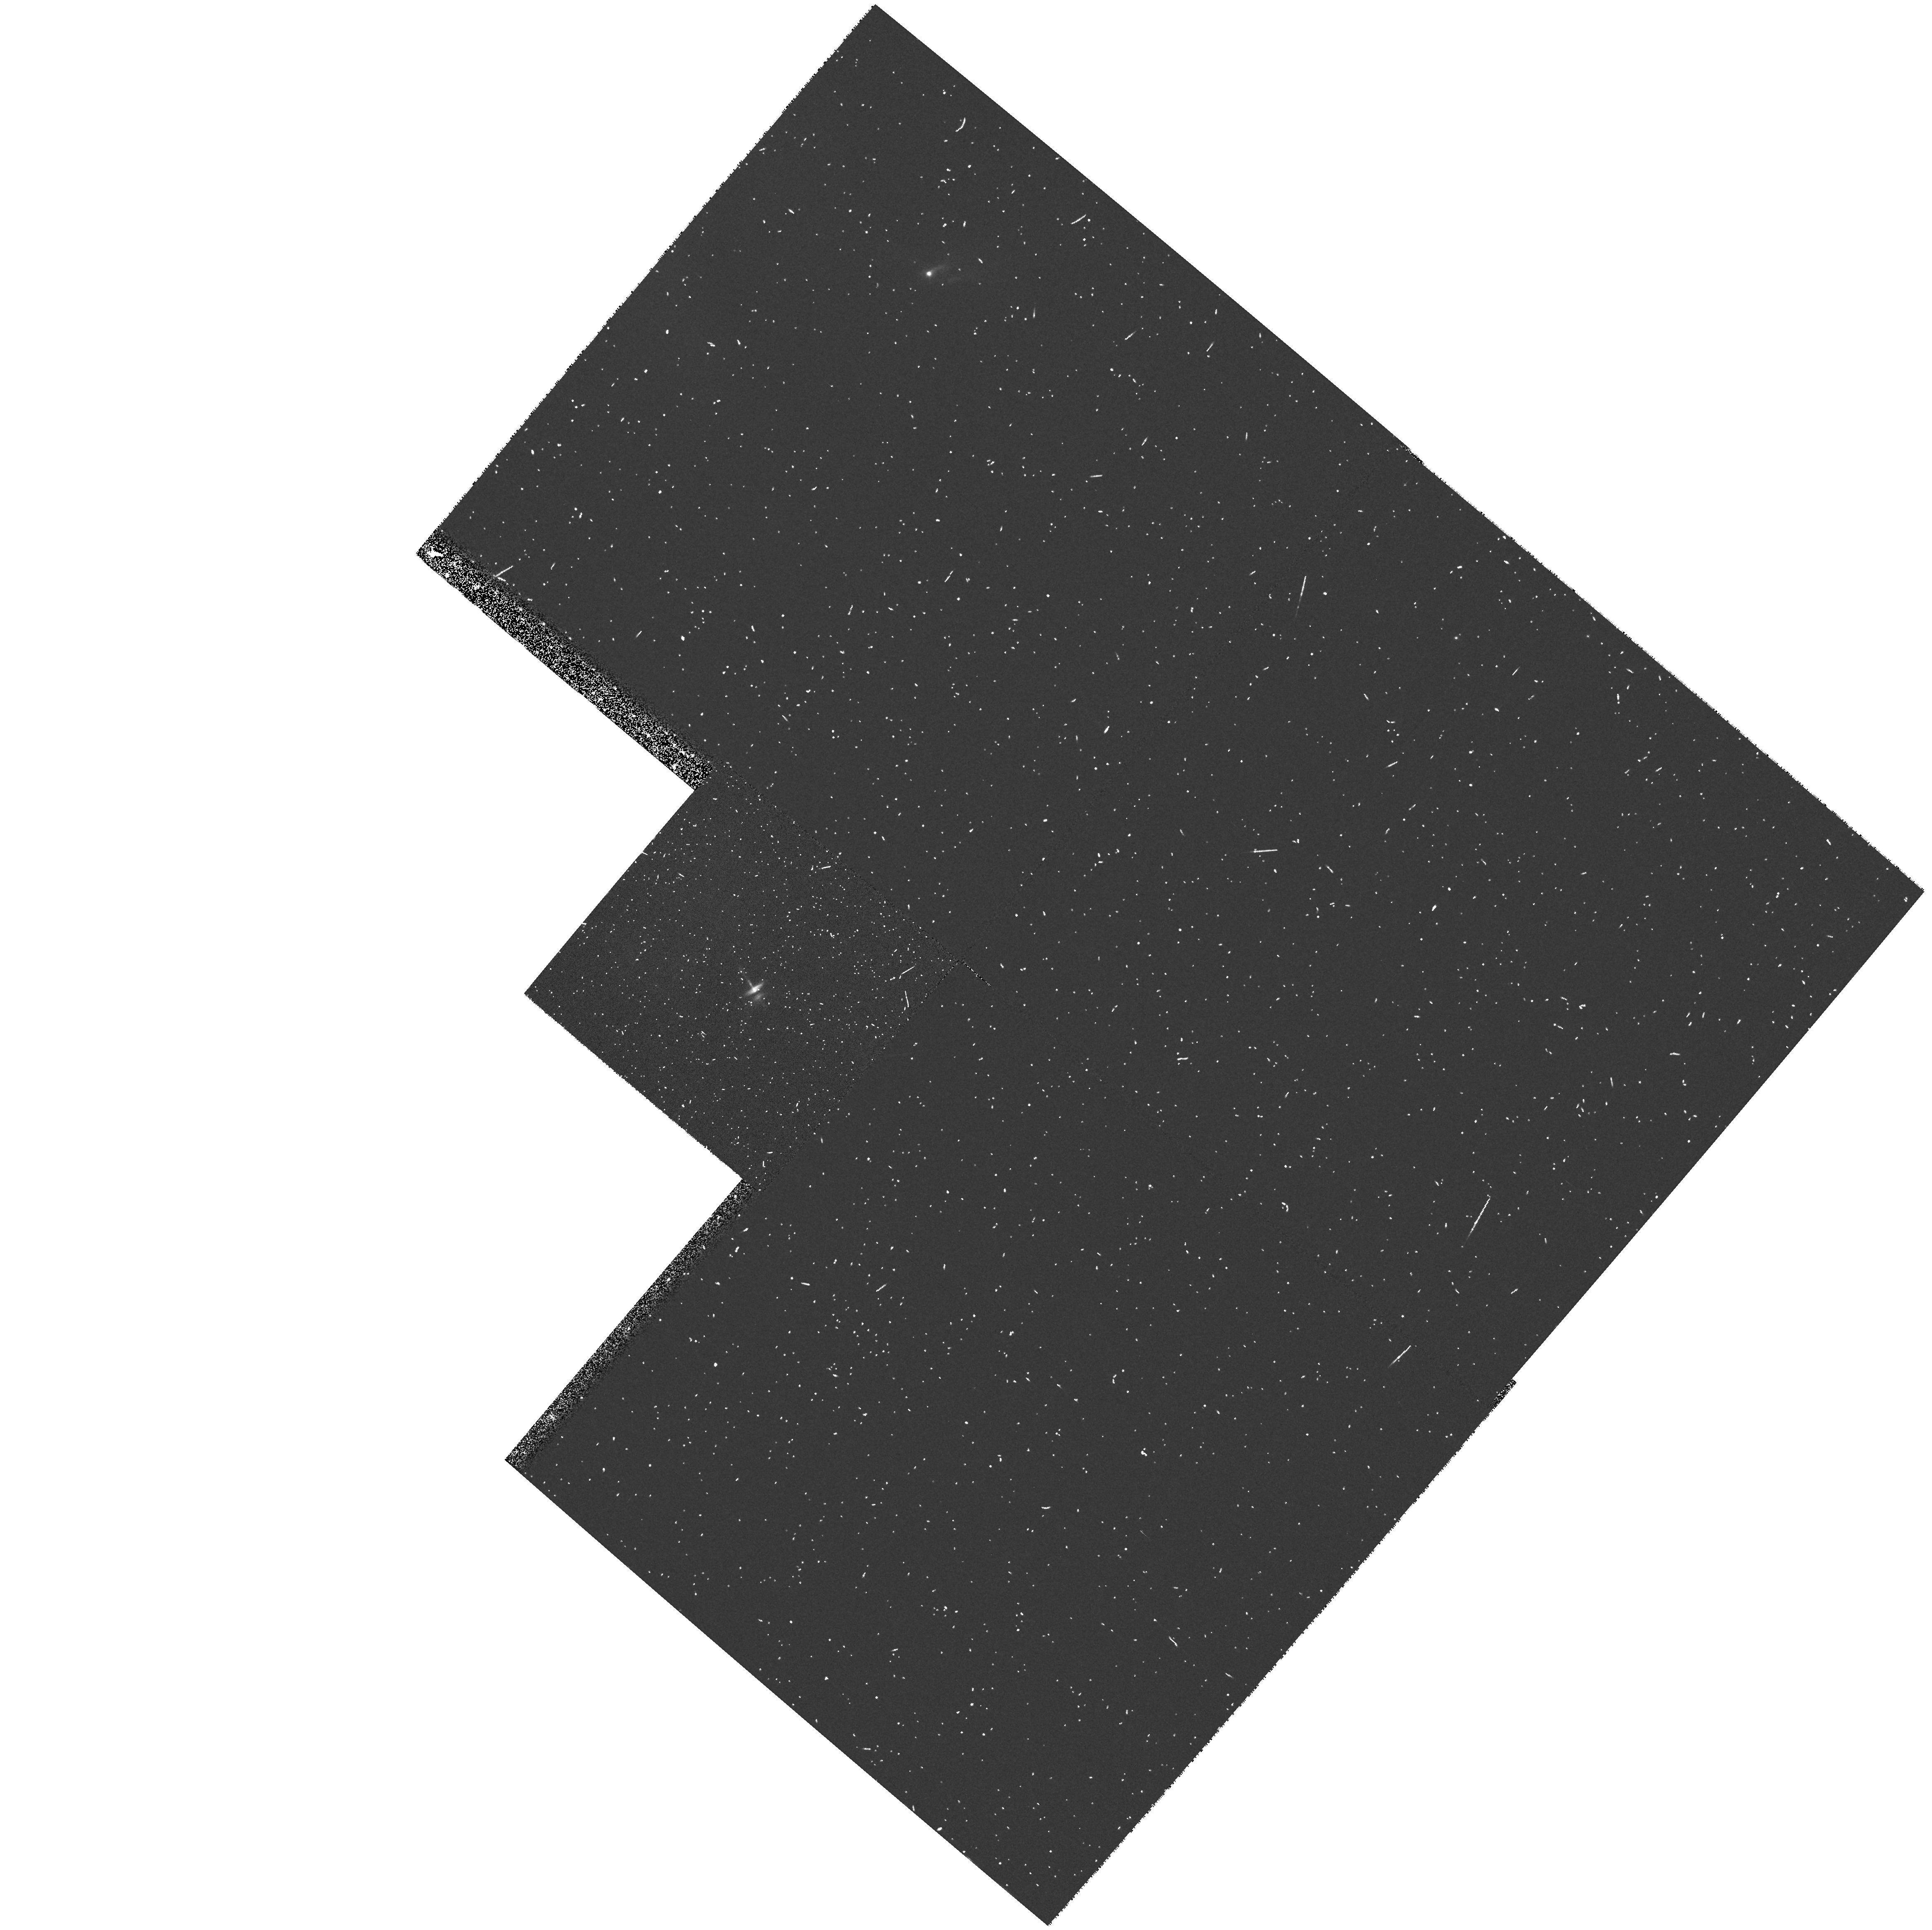
Target: HH-30
Instrument: WFPC2/PC
Filter: F555W
Exposure: 5 min
Observation ID: hst_6754_04_wfpc2_pc_f555w_u47004

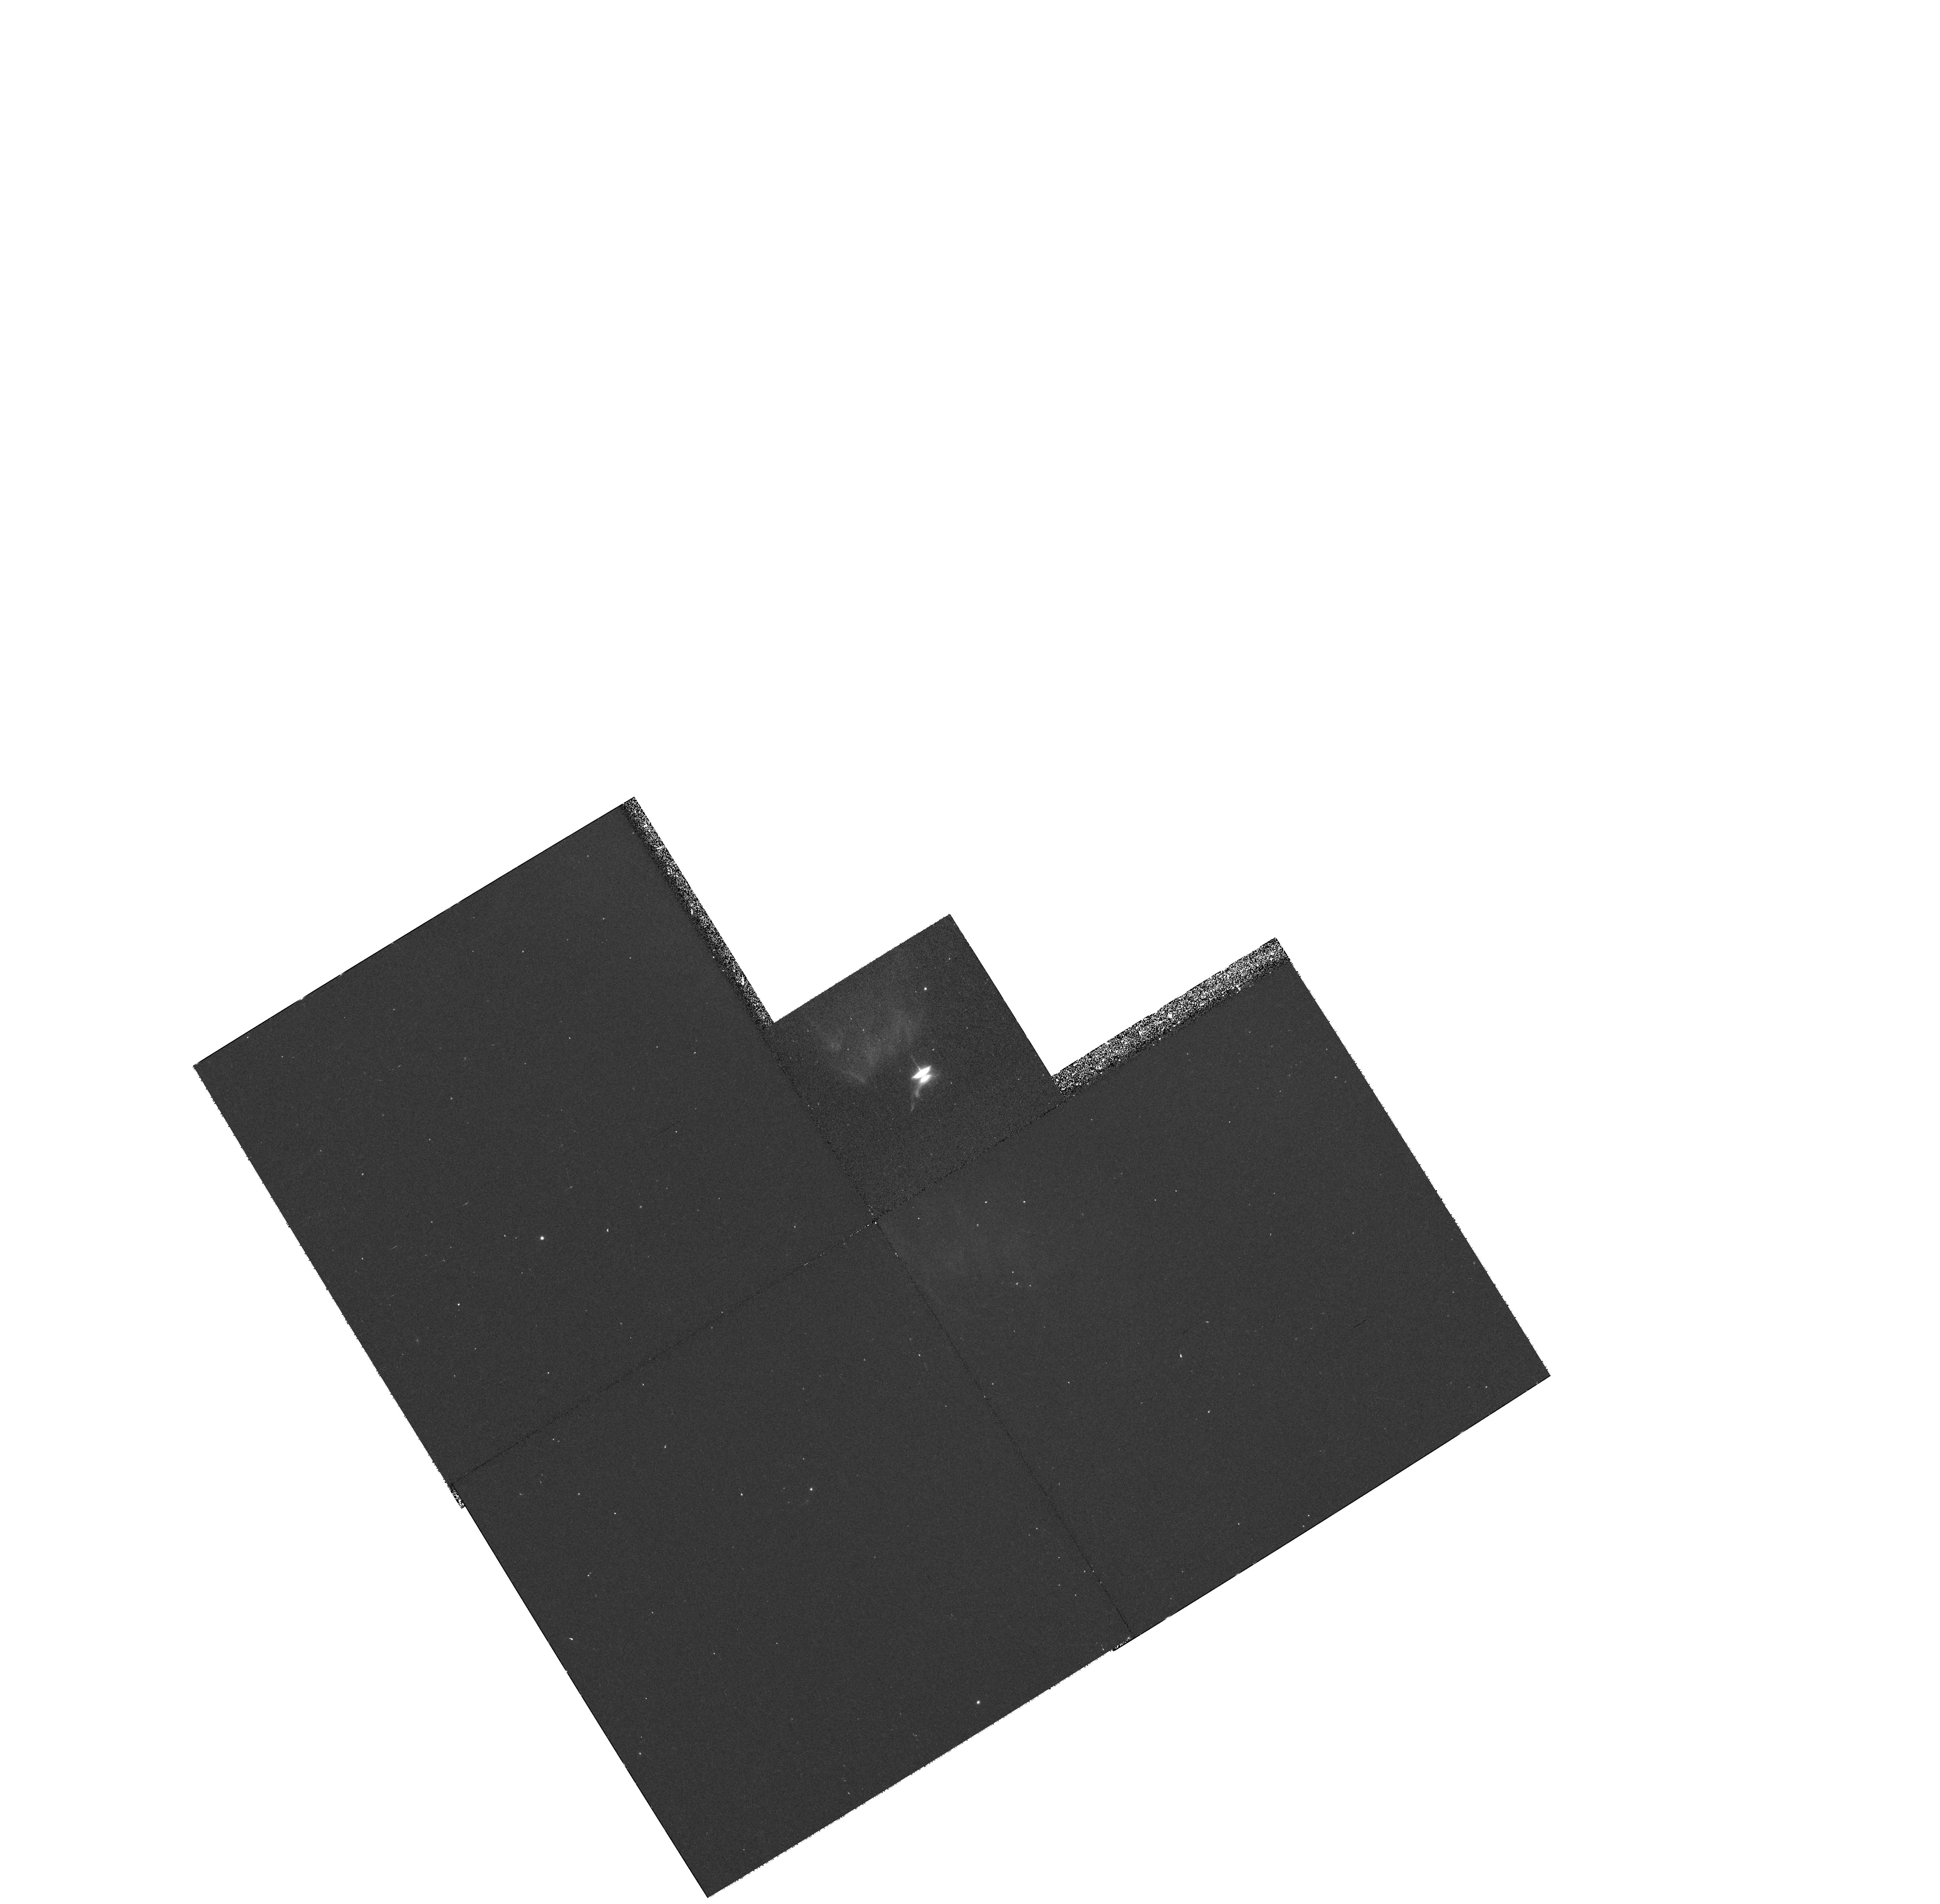
Target: HH-30
Instrument: WFPC2/PC
Filter: F814W
Exposure: 30 min
Observation ID: hst_6754_02_wfpc2_pc_f814w_u47002

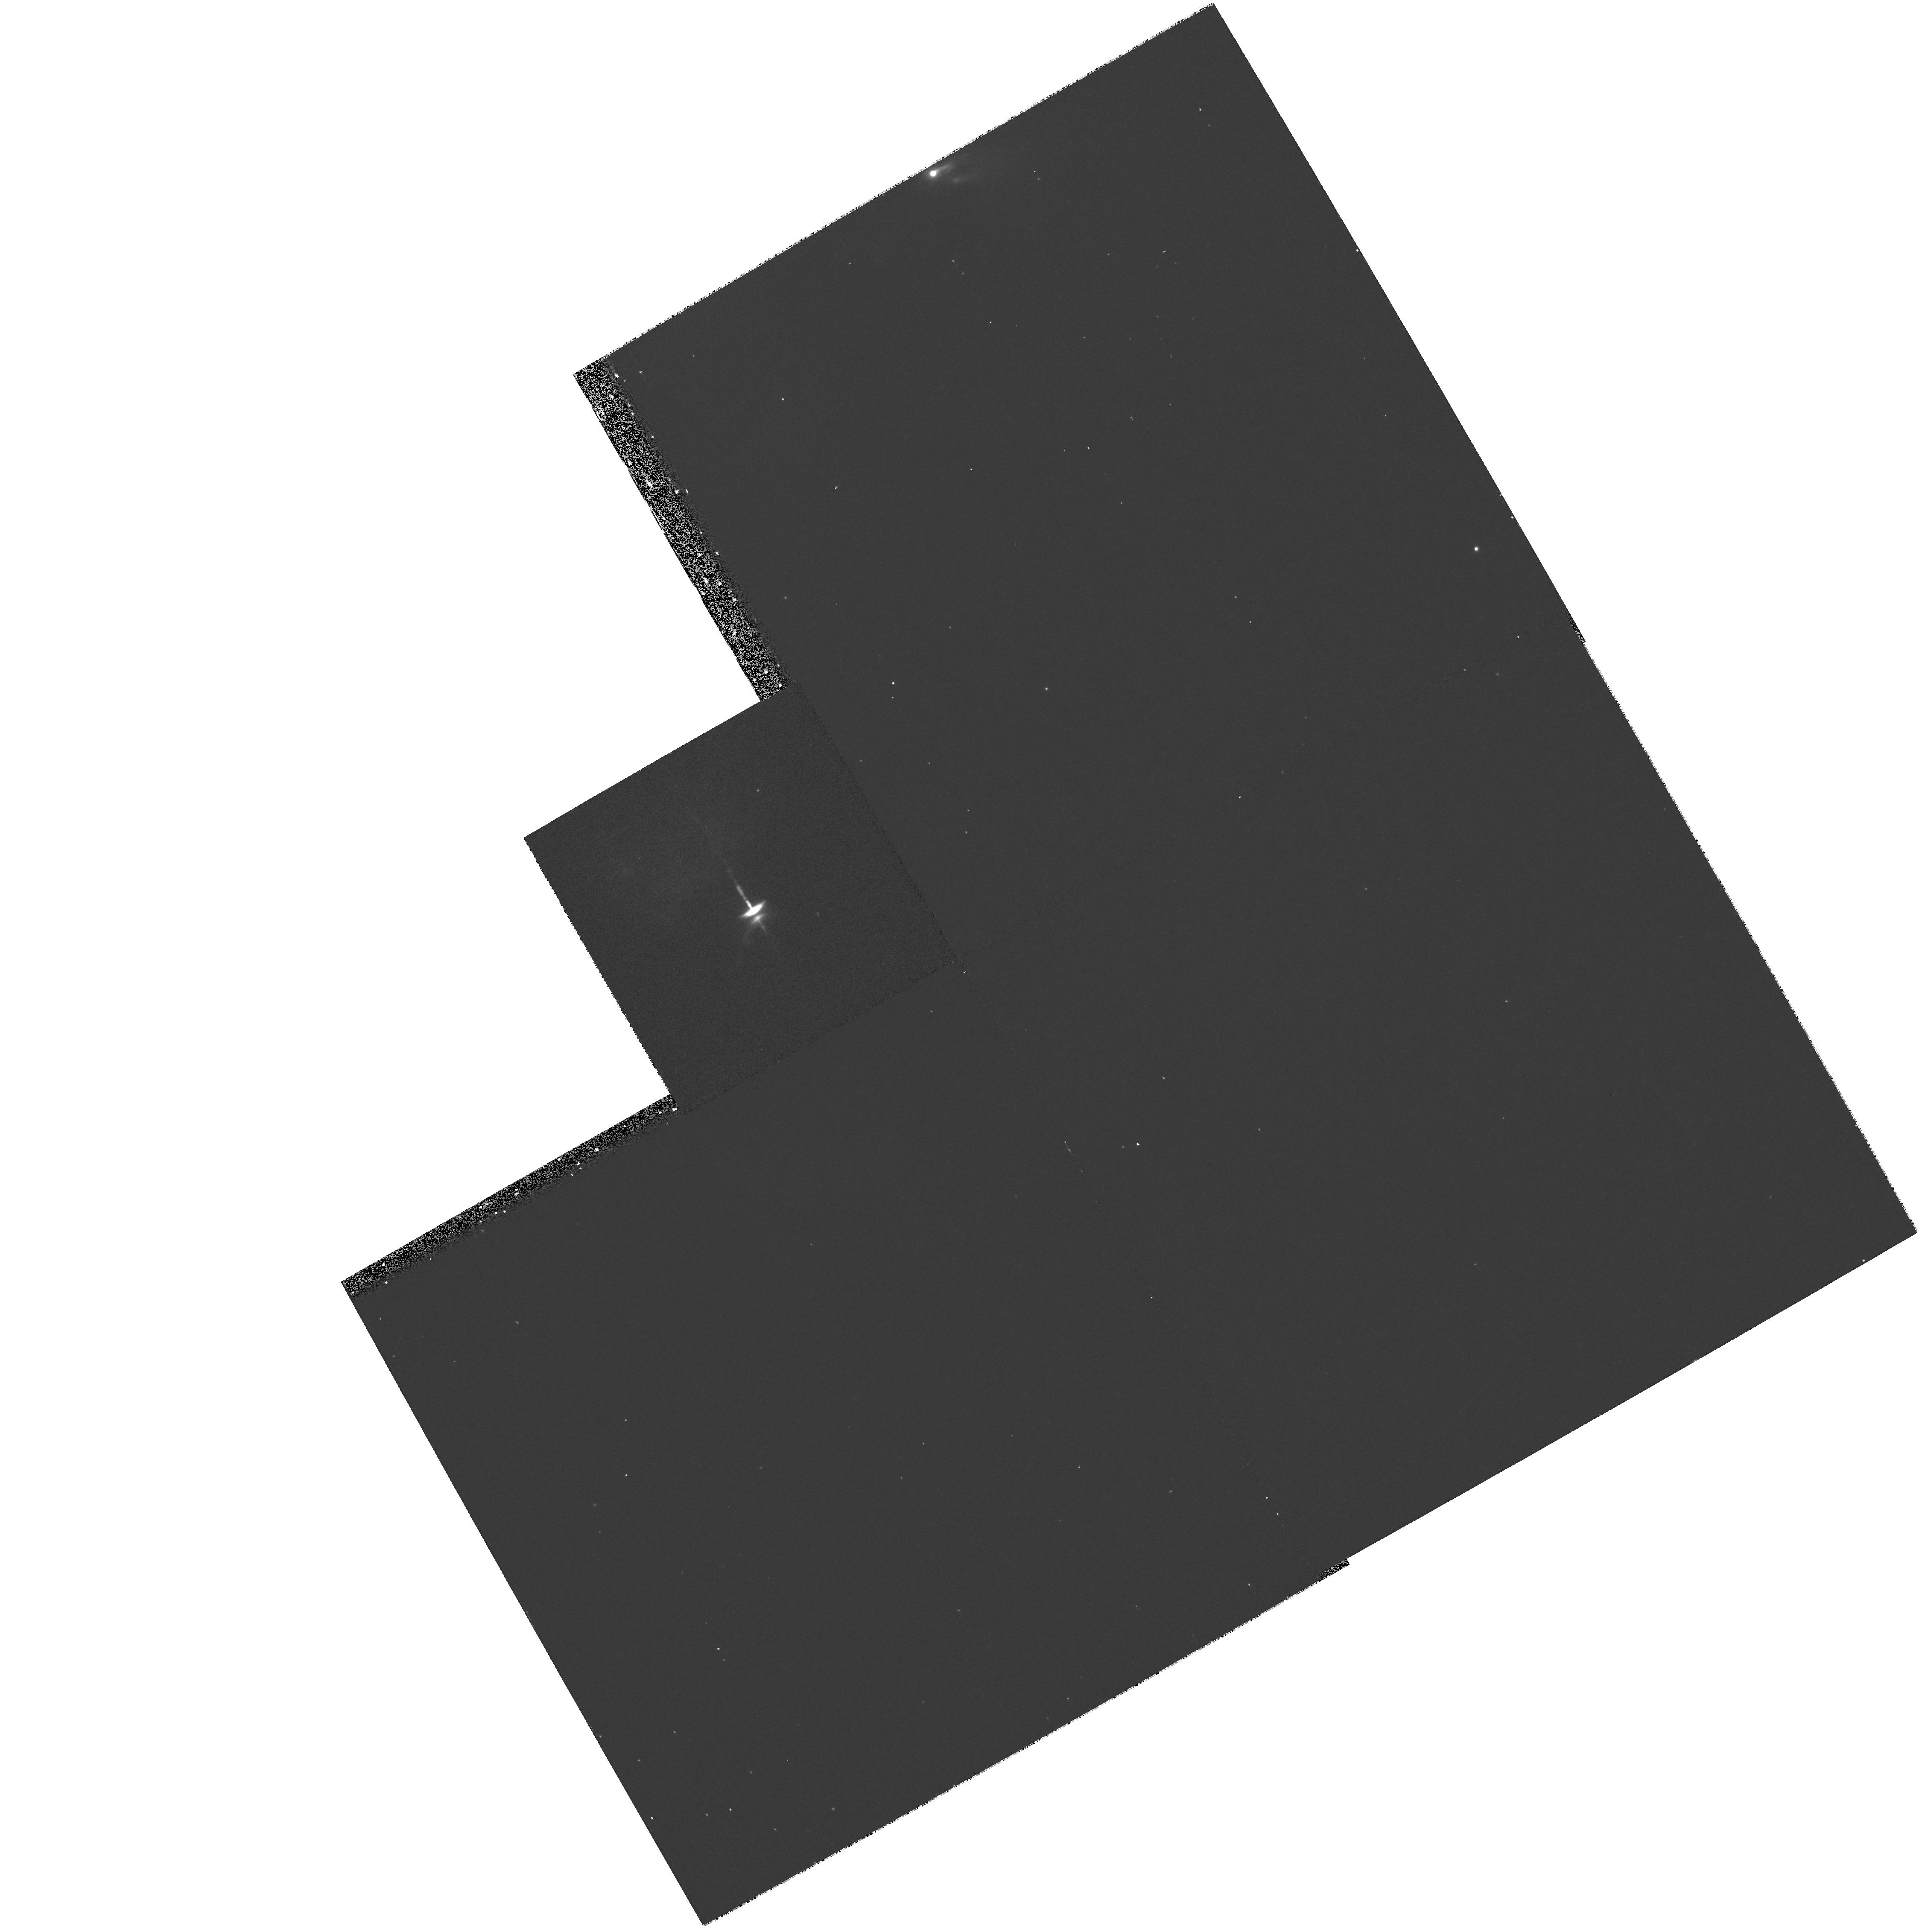
Target: HH-30
Instrument: WFPC2/PC
Filter: F675W
Exposure: 13 min
Observation ID: hst_6754_05_wfpc2_pc_f675w_u47005

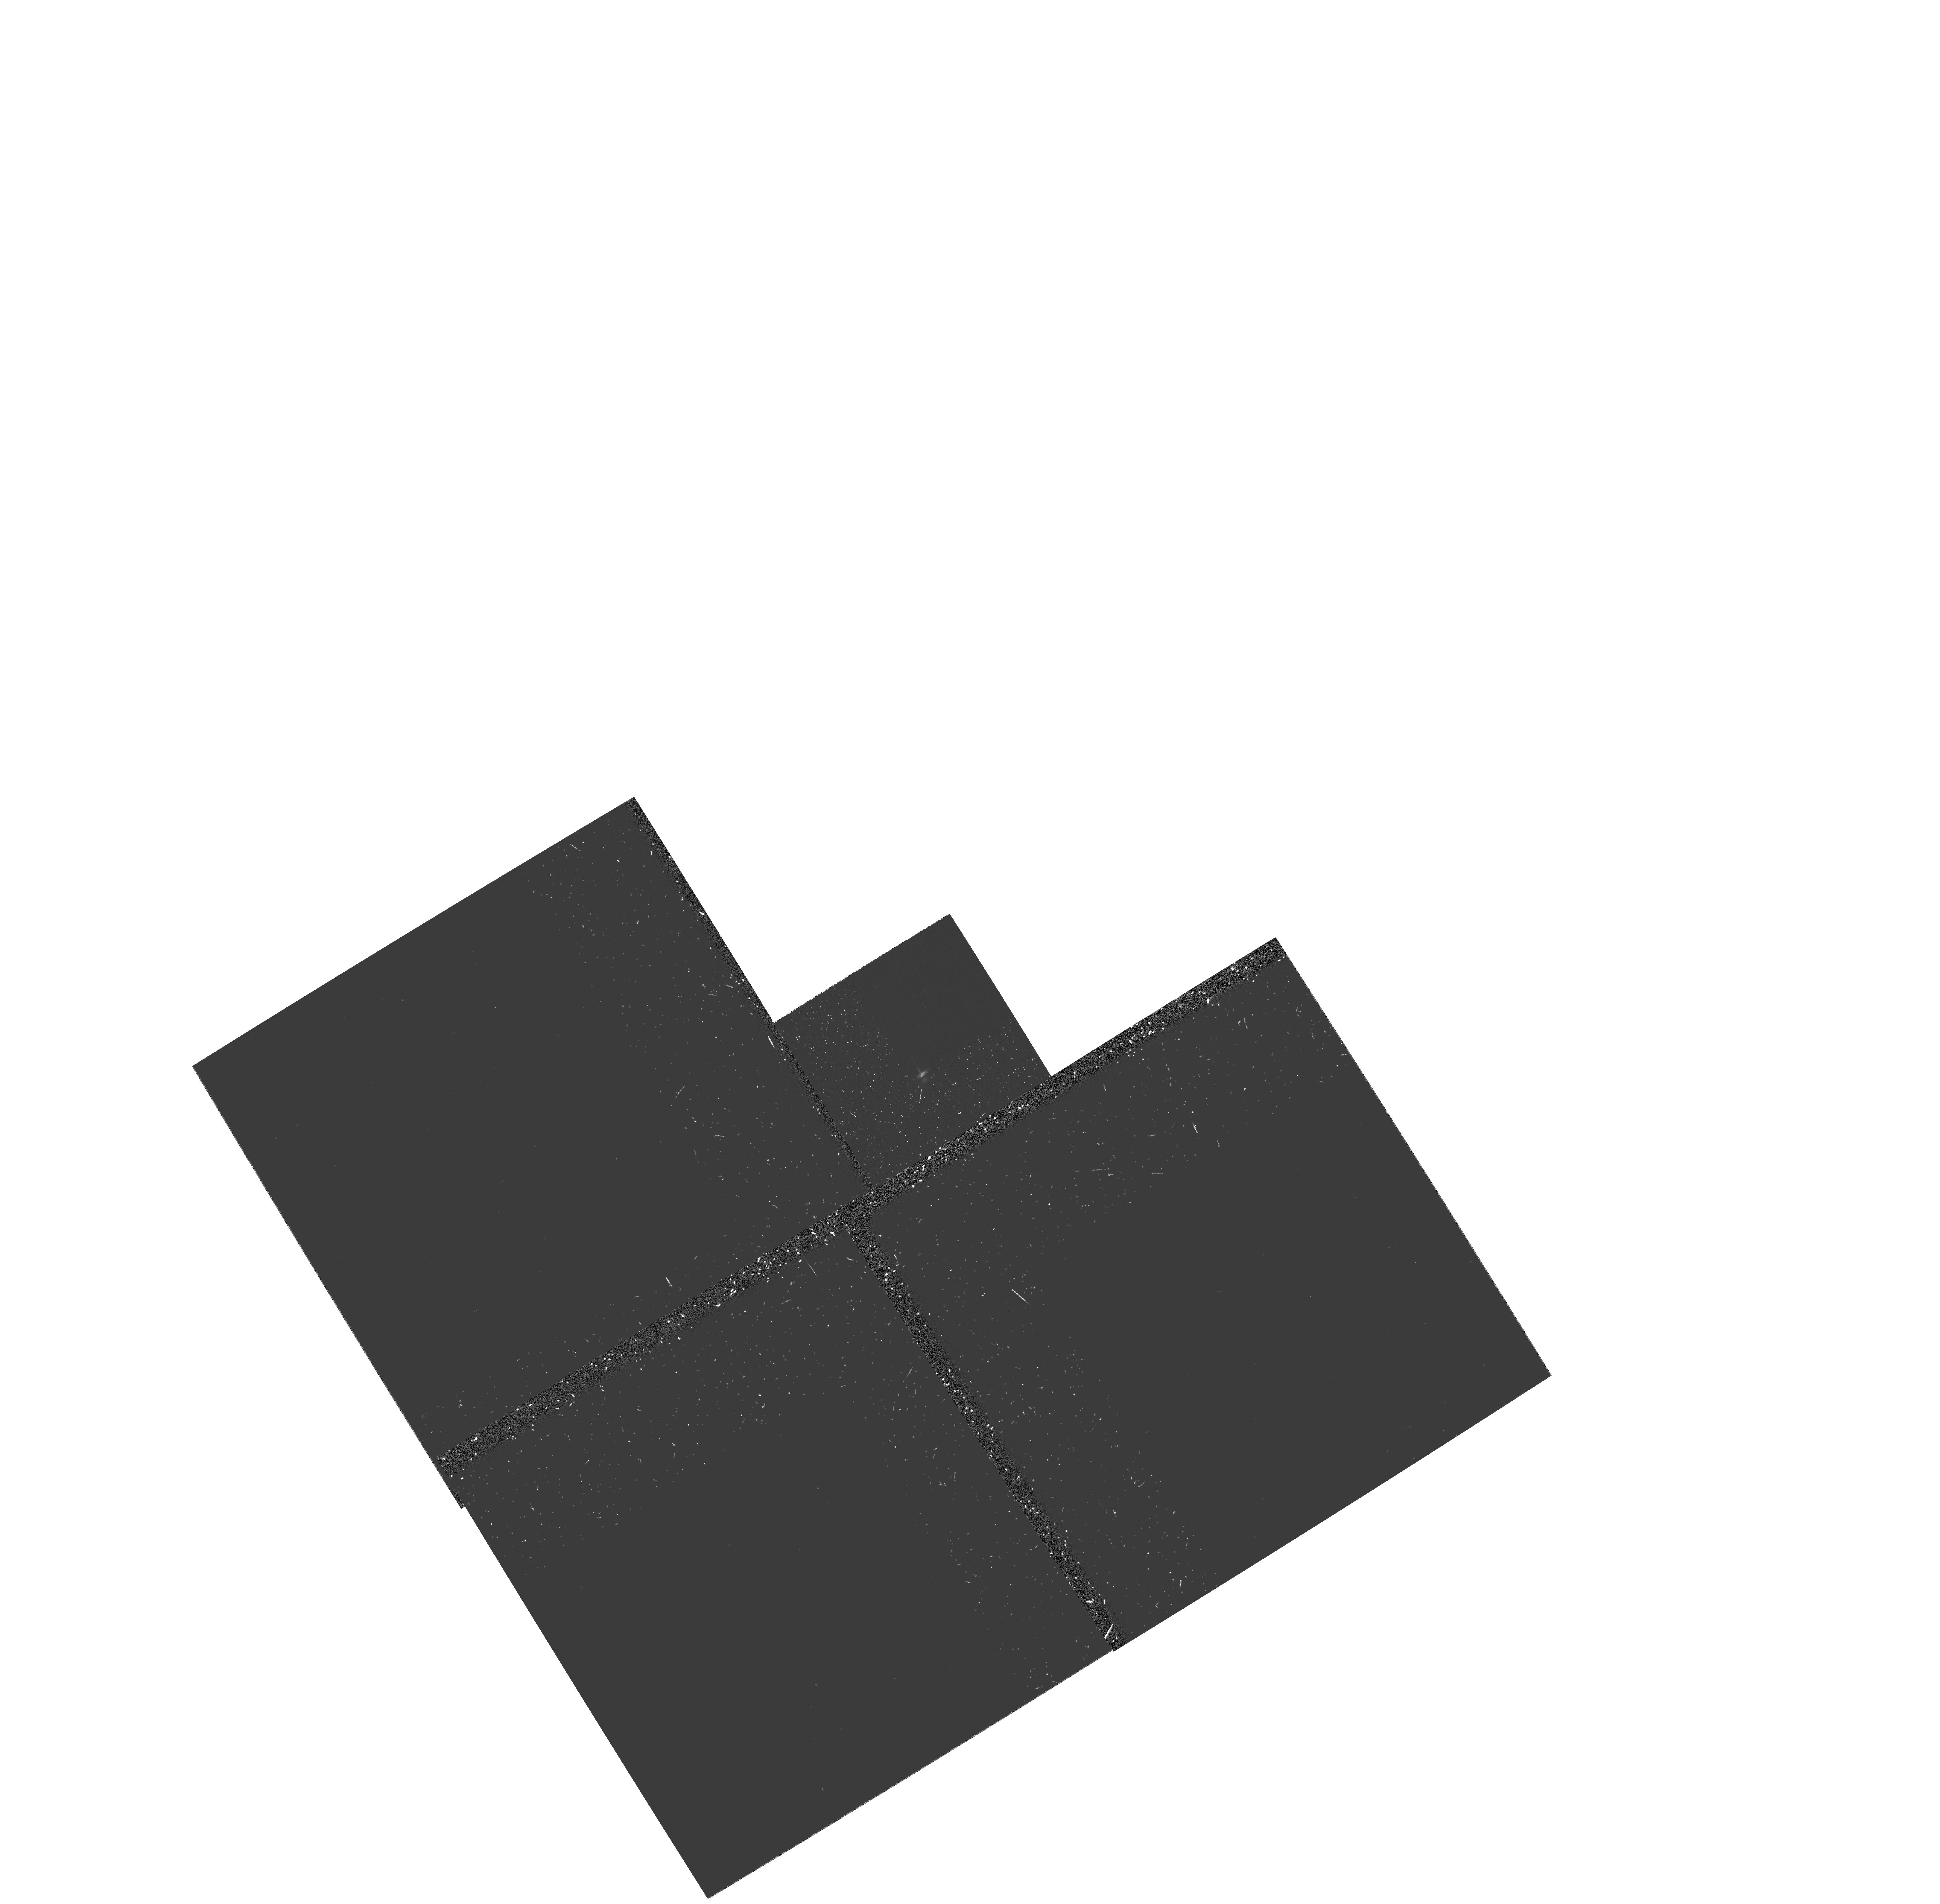
Target: HH-30
Instrument: WFPC2/PC
Filter: F555W-POLQ
Exposure: 27 min
Observation ID: hst_6754_02_wfpc2_pc_f555w-polq_u47002

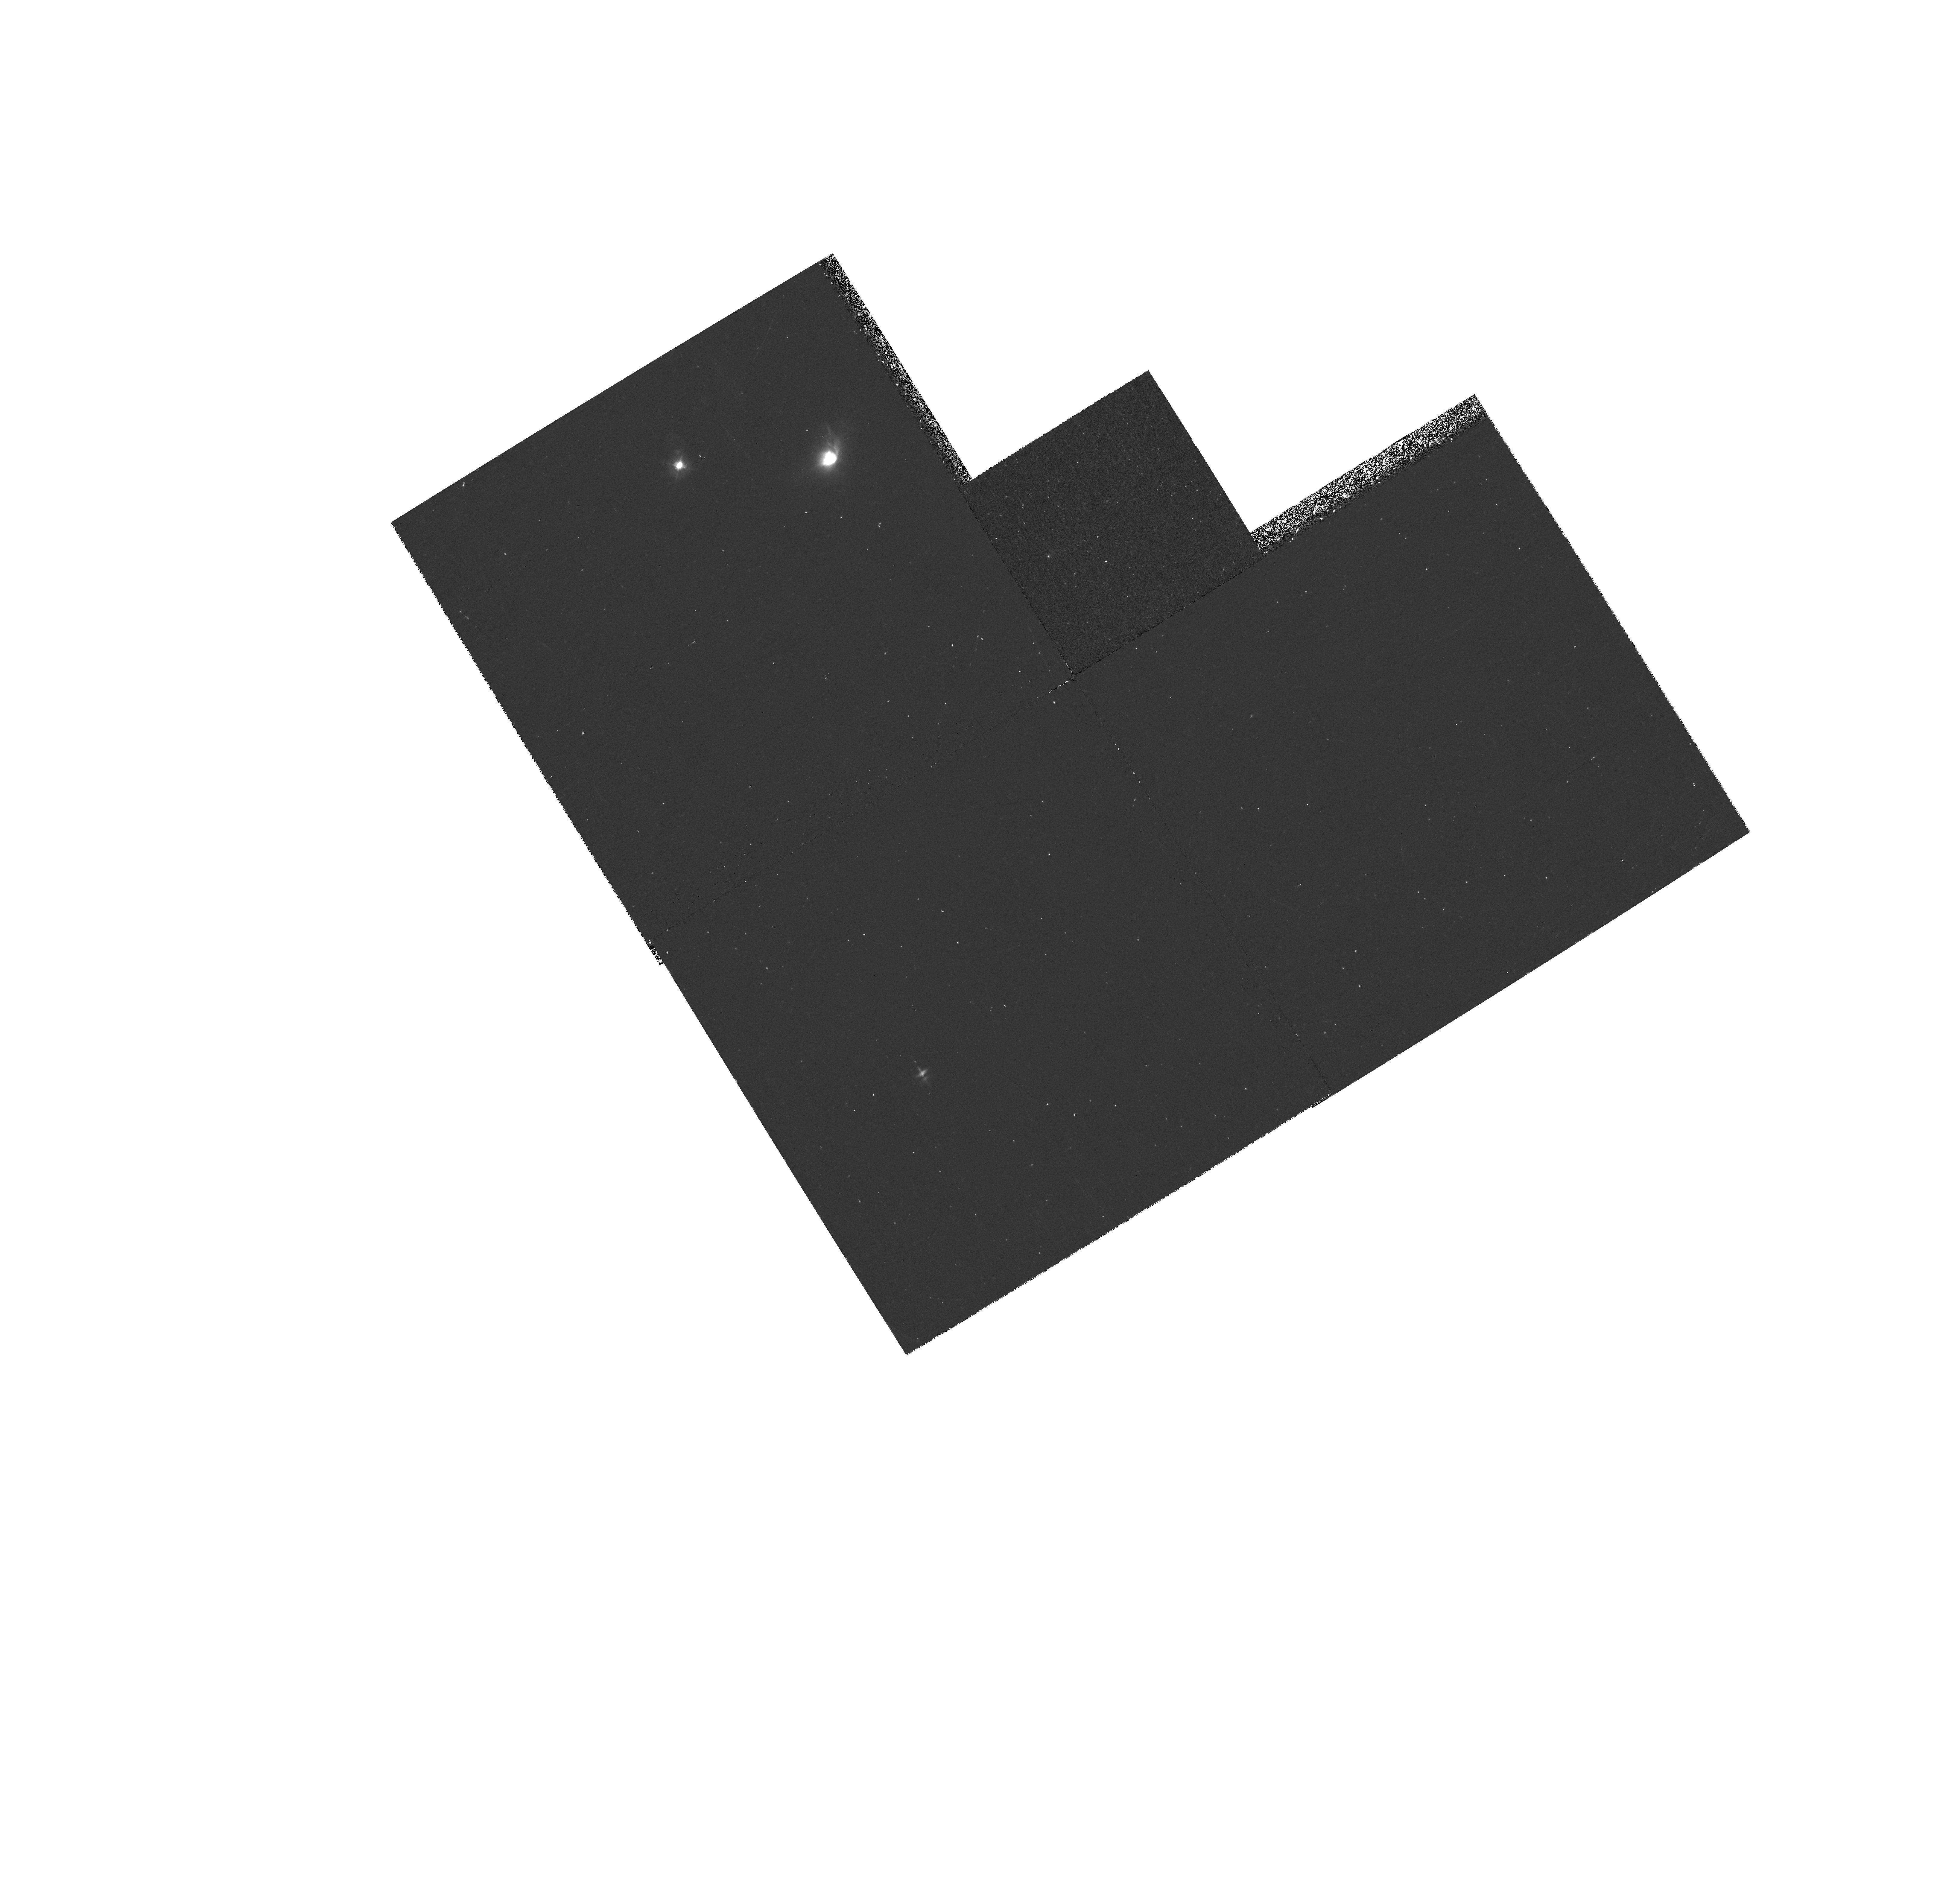
Target: HH-30
Instrument: WFPC2/PC
Filter: F439W
Exposure: 40 min
Observation ID: hst_6754_02_wfpc2_pc_f439w_u47002

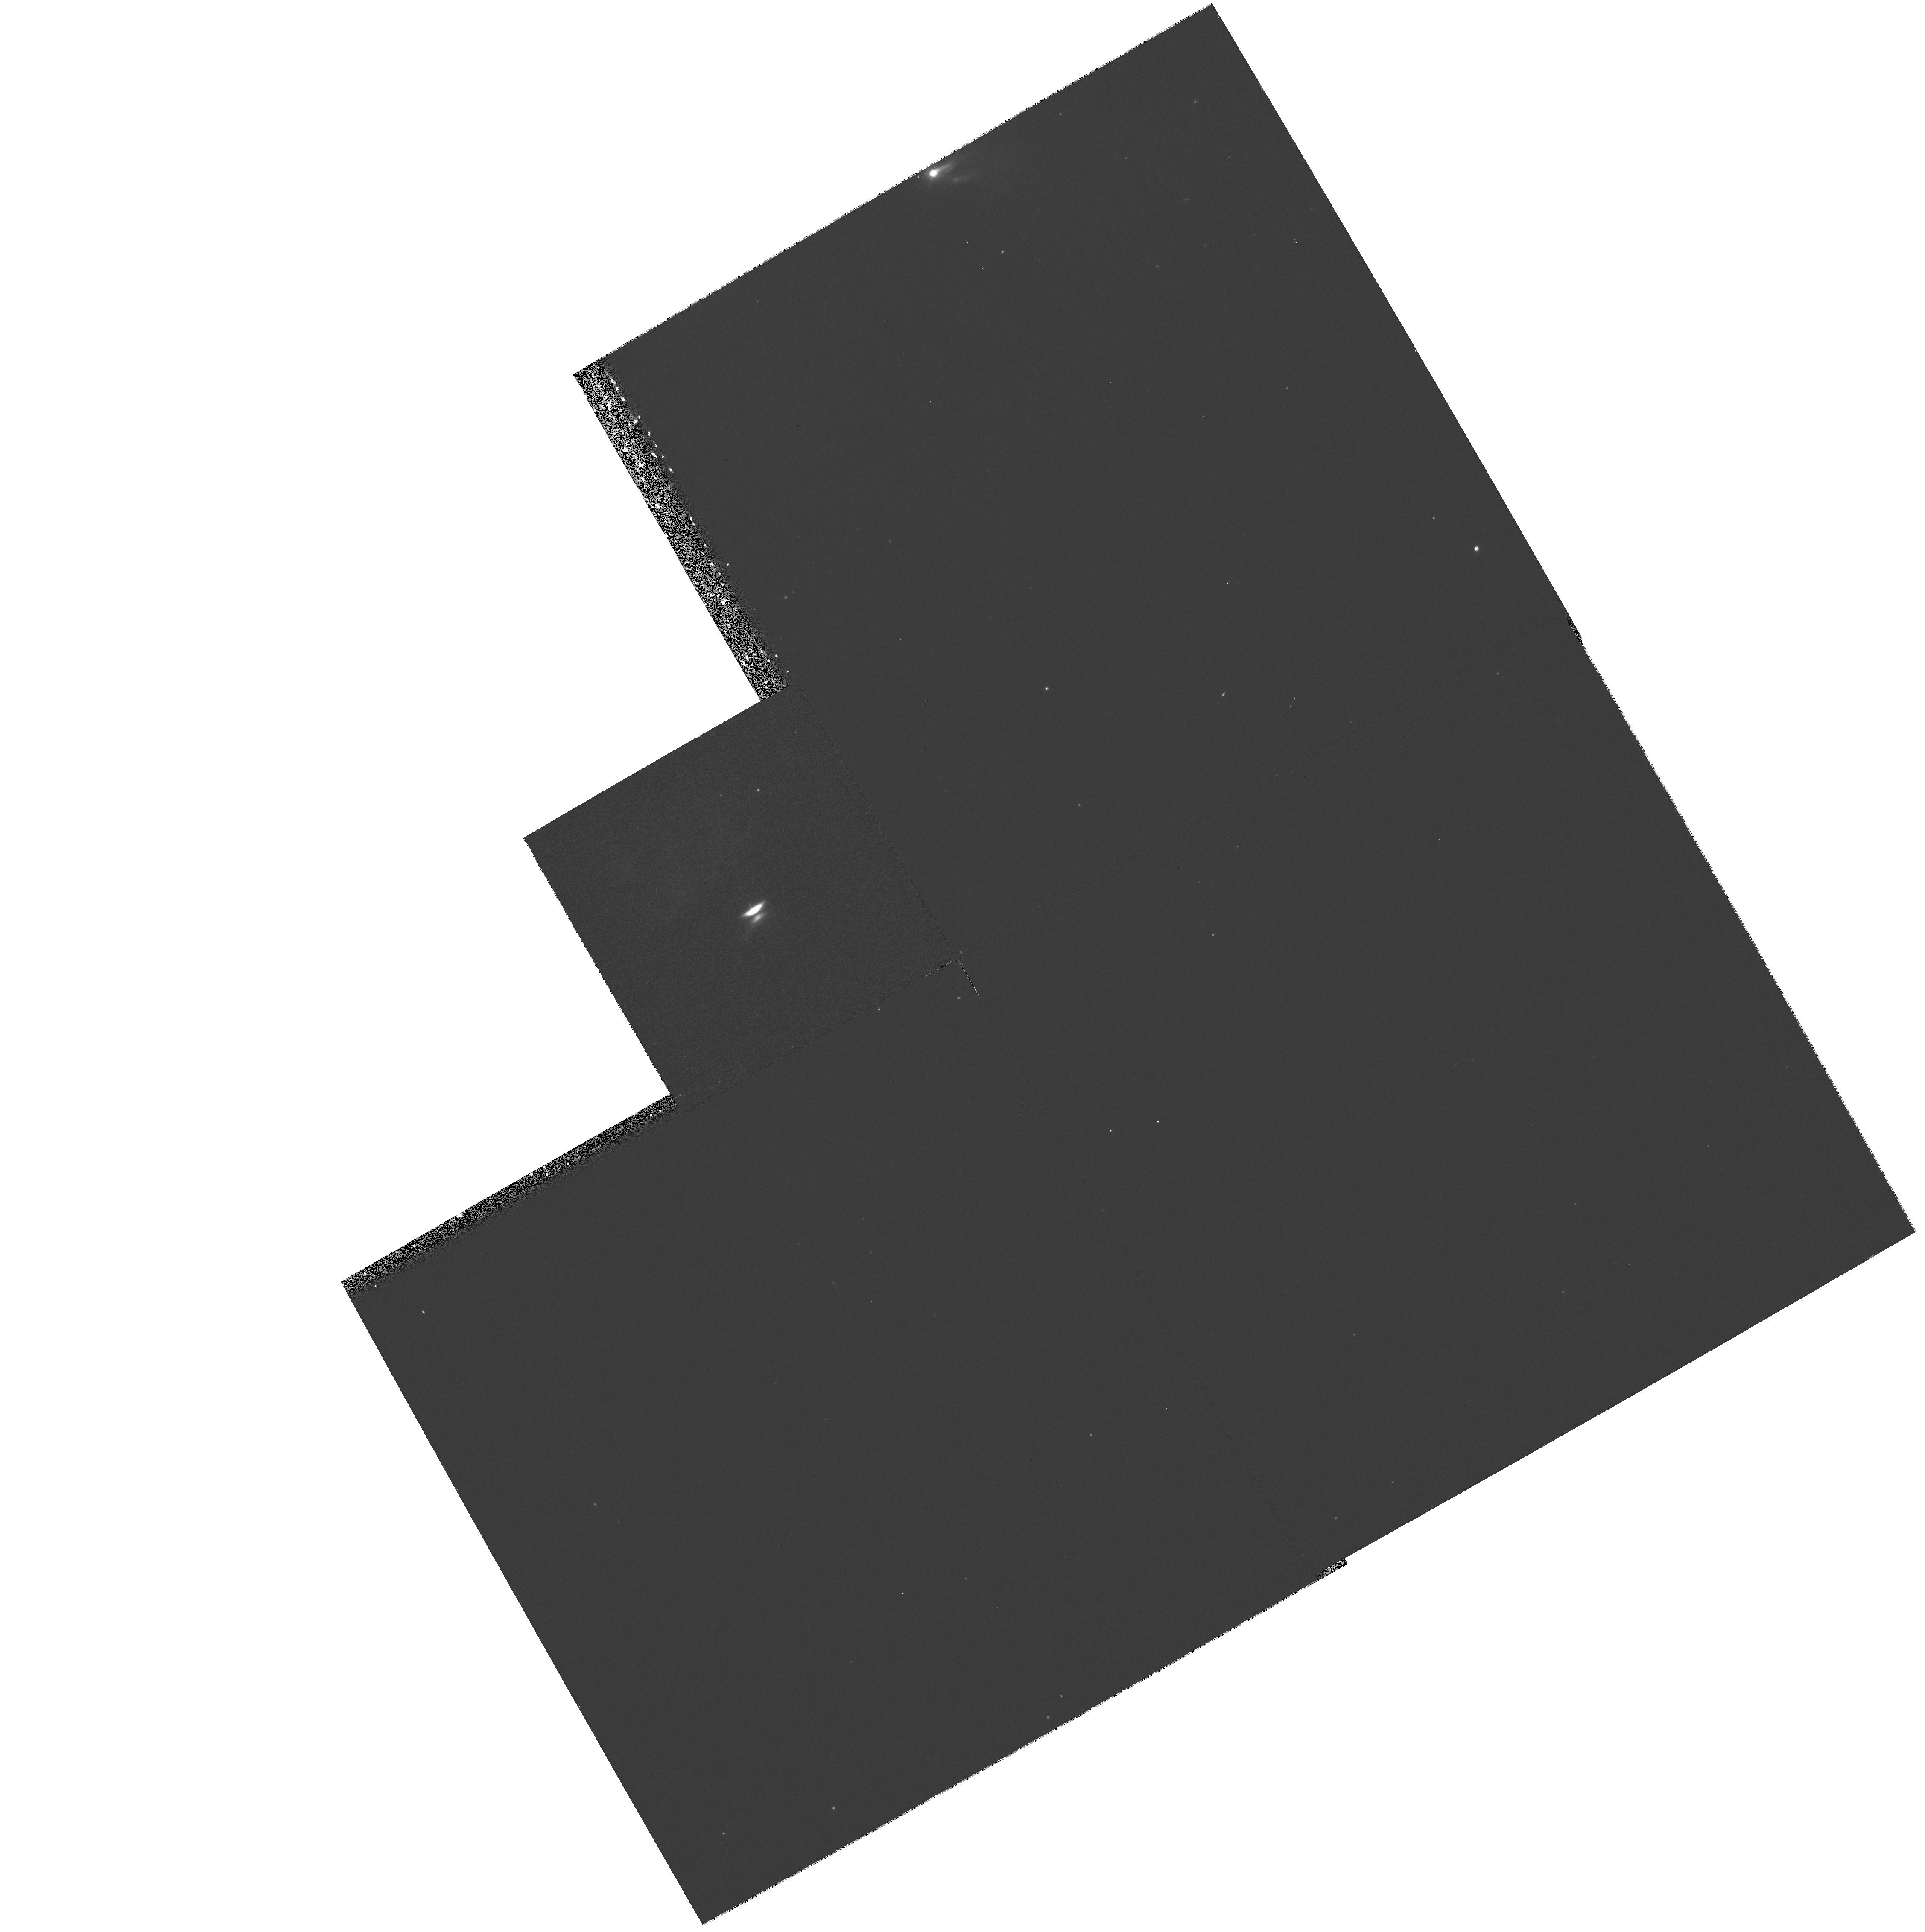
Target: HH-30
Instrument: WFPC2/PC
Filter: F814W
Exposure: 8 min
Observation ID: hst_6754_05_wfpc2_pc_f814w_u47005

Imaging of the HH 30 Circumstellar Disk and Jets (PI: Stapelfeldt, Karl)

Recent Hubble Space Telescope images have revealed HH 30 to be a prototype young stellar object (YSO) system possessing an optically thick circumstellar absorption disk extended perpendicular to highly collimated bipolar jets. The visible disk is 450 AU (3.2") in diameter and shows a resolved flaring profile consistent with accretion disk theory. This system is the first YSO disk ever observed at 14 AU resolution, and the first viewed close enough to edge-on that the vertical structure of the disk is clearly visible. We propose to build upon our initial results with Cycle 6 observations that address the following goals: 1) Further resolve the system by observing with the Planetary Camera, to better constrain the disk flaring profile; 2) measure the polarization structure of the nebulosity for comparison with multiple scattering models; 3) produce a much better map of the nebular colors via deeper imaging at short wavelengths; and 4) define the time history of the jet flow and the outer extent of the disk nebulosity via deep R band imaging. These studies of HH 30 offer a unique opportunity to expand understanding of accretion disk structure, and thereby constrain the disk evolution processes which profoundly affect theories of the origin of the solar system.